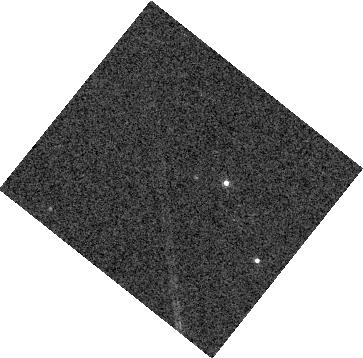
Target: W1243+6001B
Instrument: WFC3/IR
Filter: F127M
Exposure: 4 min
Observation ID: hst_16718_01_wfc3_ir_f127m_ieo801

Atmospheric Structure and Spin Axis Alignment of an Overlooked Planetary-Mass Companion (PI: Vos, Johanna)

Next-generation telescopes such as the James Webb Space Telescope and 30-m telescopes (E-ELT, TMT, GMT) will enable the era of direct exoplanet characterization studies. Based on the handful of studies to date (e.g. Beta Pictoris b, HR8799 bcde, 2M1207B, 51 Eri b), it is clear that the interpretation of future observational data relies on a thorough understanding of complex atmospheric phenomena. Directly-imaged exoplanets such as HR8799 bcde and Beta Pic b are too close to their host star to enable in-depth, time resolved atmospheric characterization, but wide orbit planetary-mass companions can be studied with current facilities in exceptional detail. We propose to obtain HST/WFC3 spectroscopic variability monitoring of a young, newly discovered companion at the planet/brown dwarf boundary to shed light on the atmospheres of young L-type objects. The proposed observations will reveal the atmospheric structures and phenomena as well as the spin axis alignment of the system to test formation mechanism.